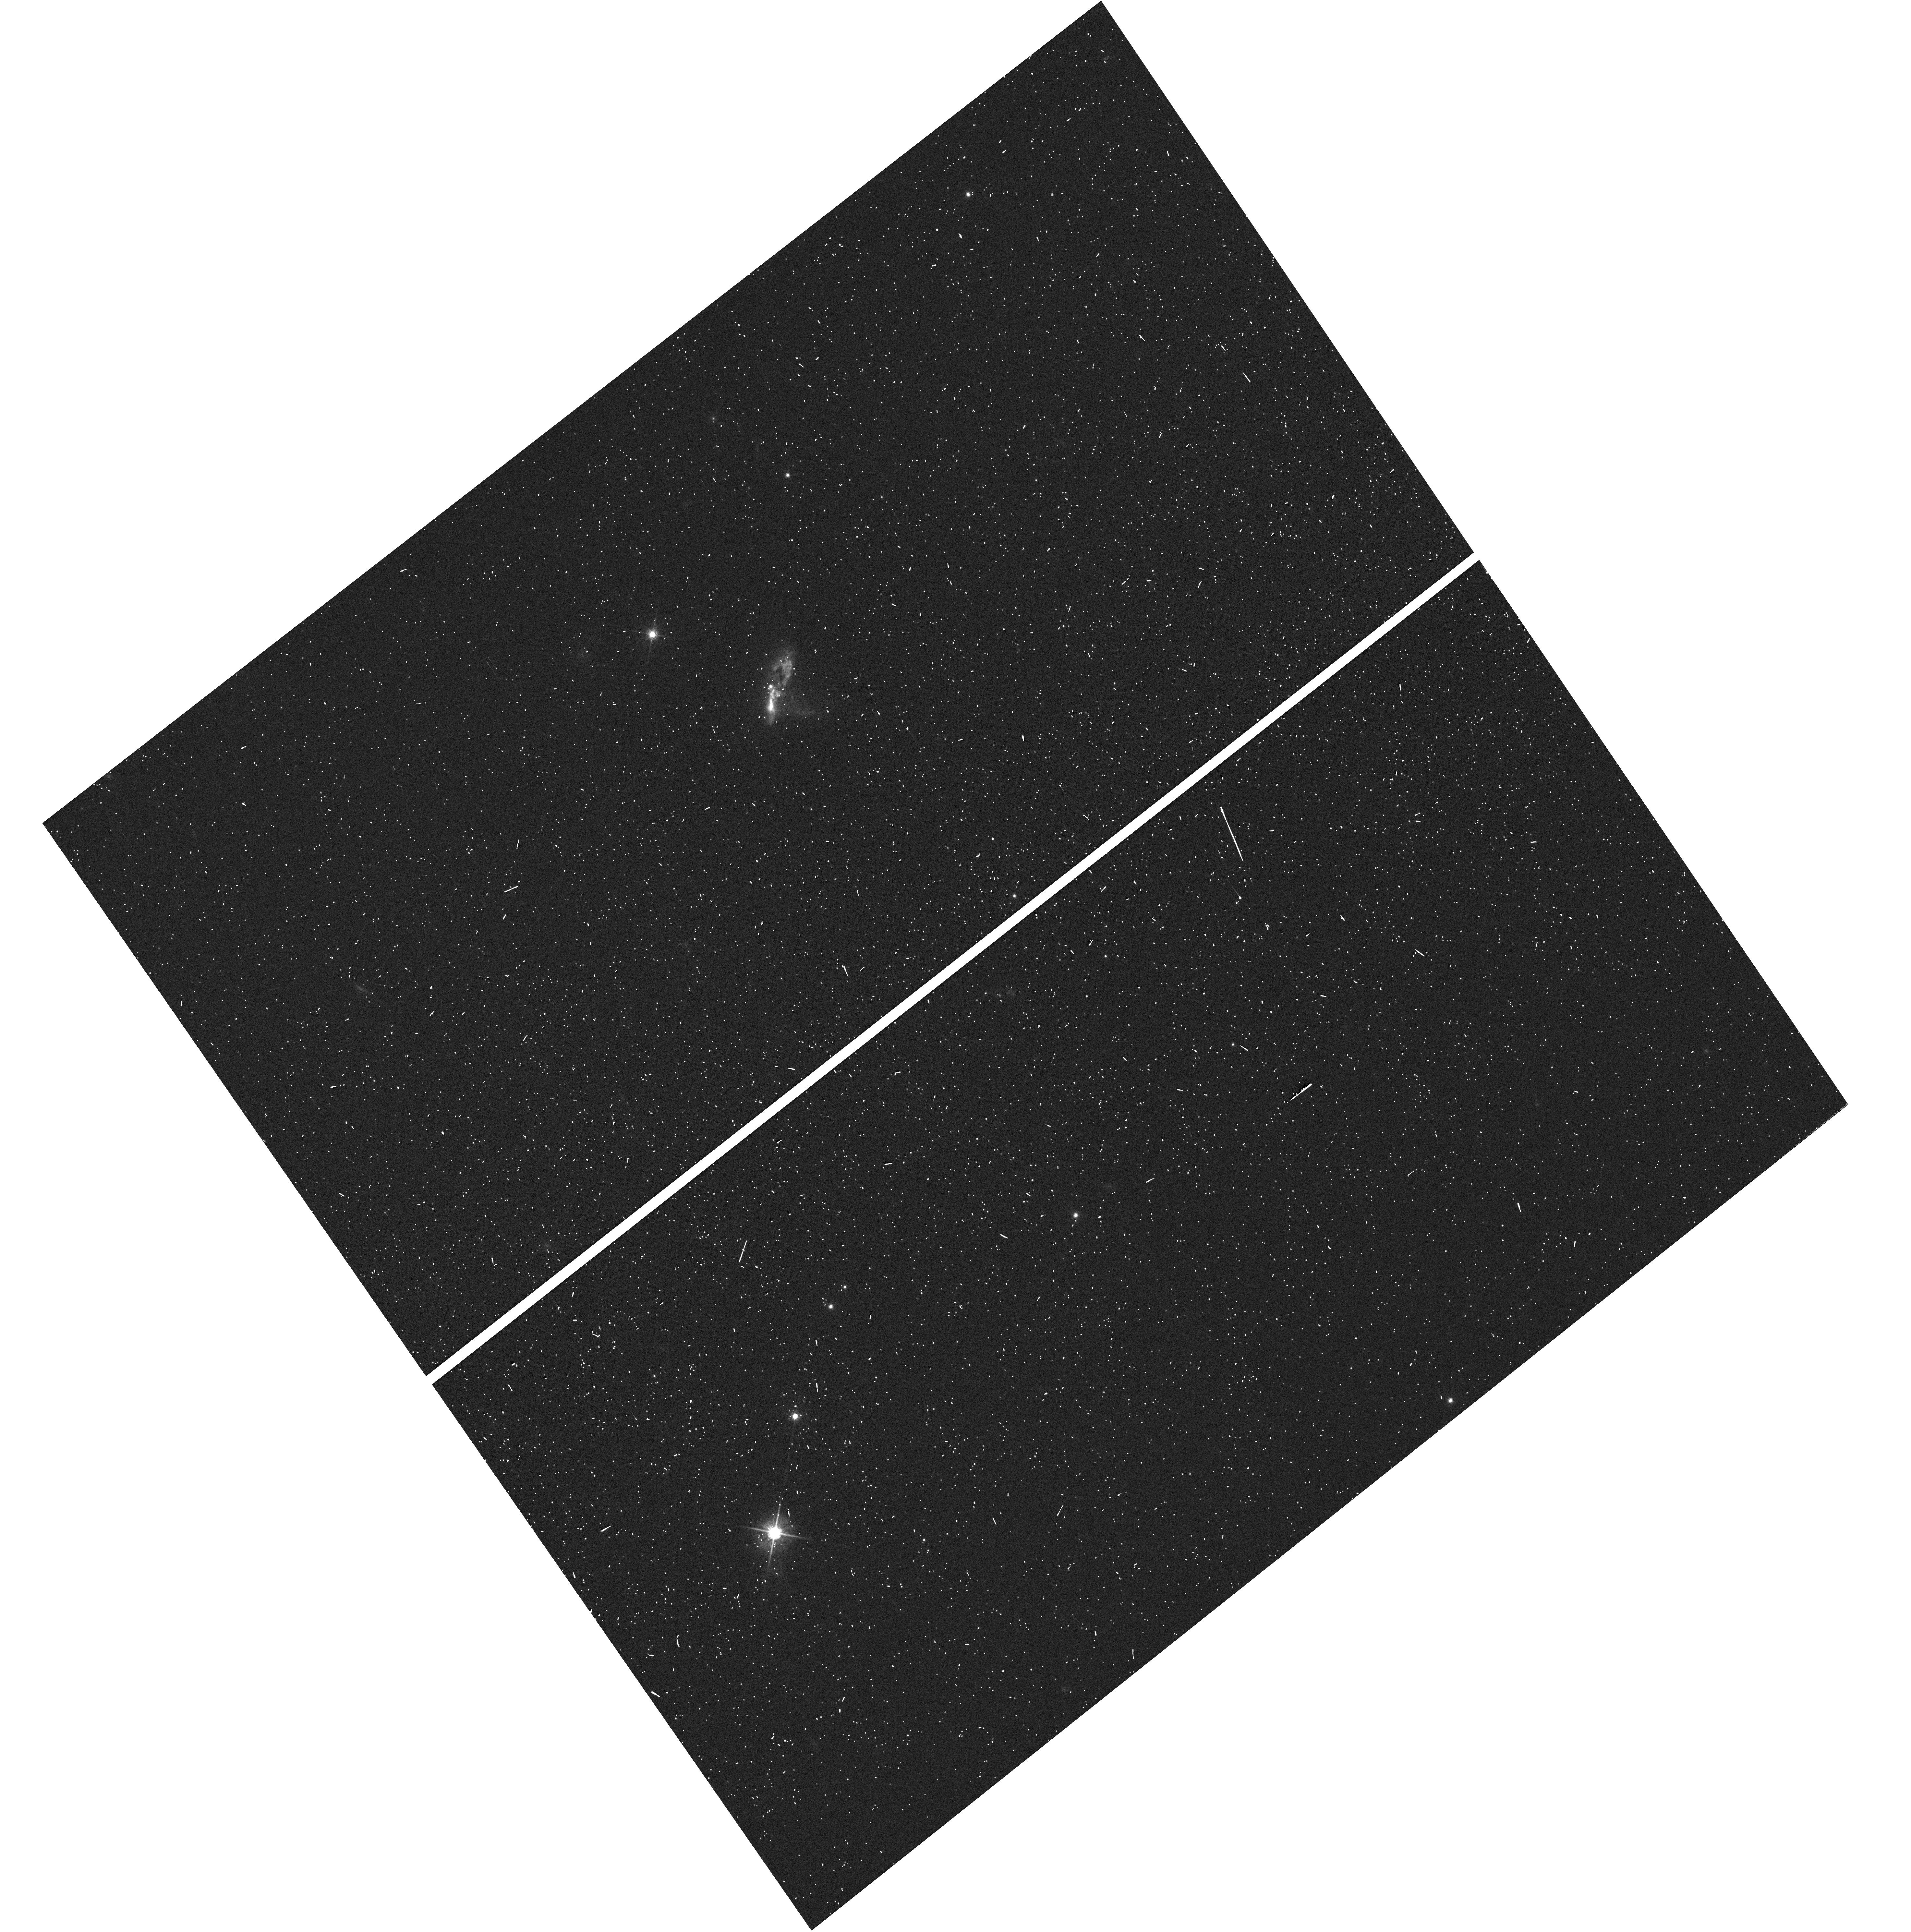
Target: IRAS16474+3430. Instrument: WFC3/UVIS. Filter: F625W. Exposure: 1 min. Observation ID: hst_12533_a2_wfc3_uvis_f625w_ibrma2

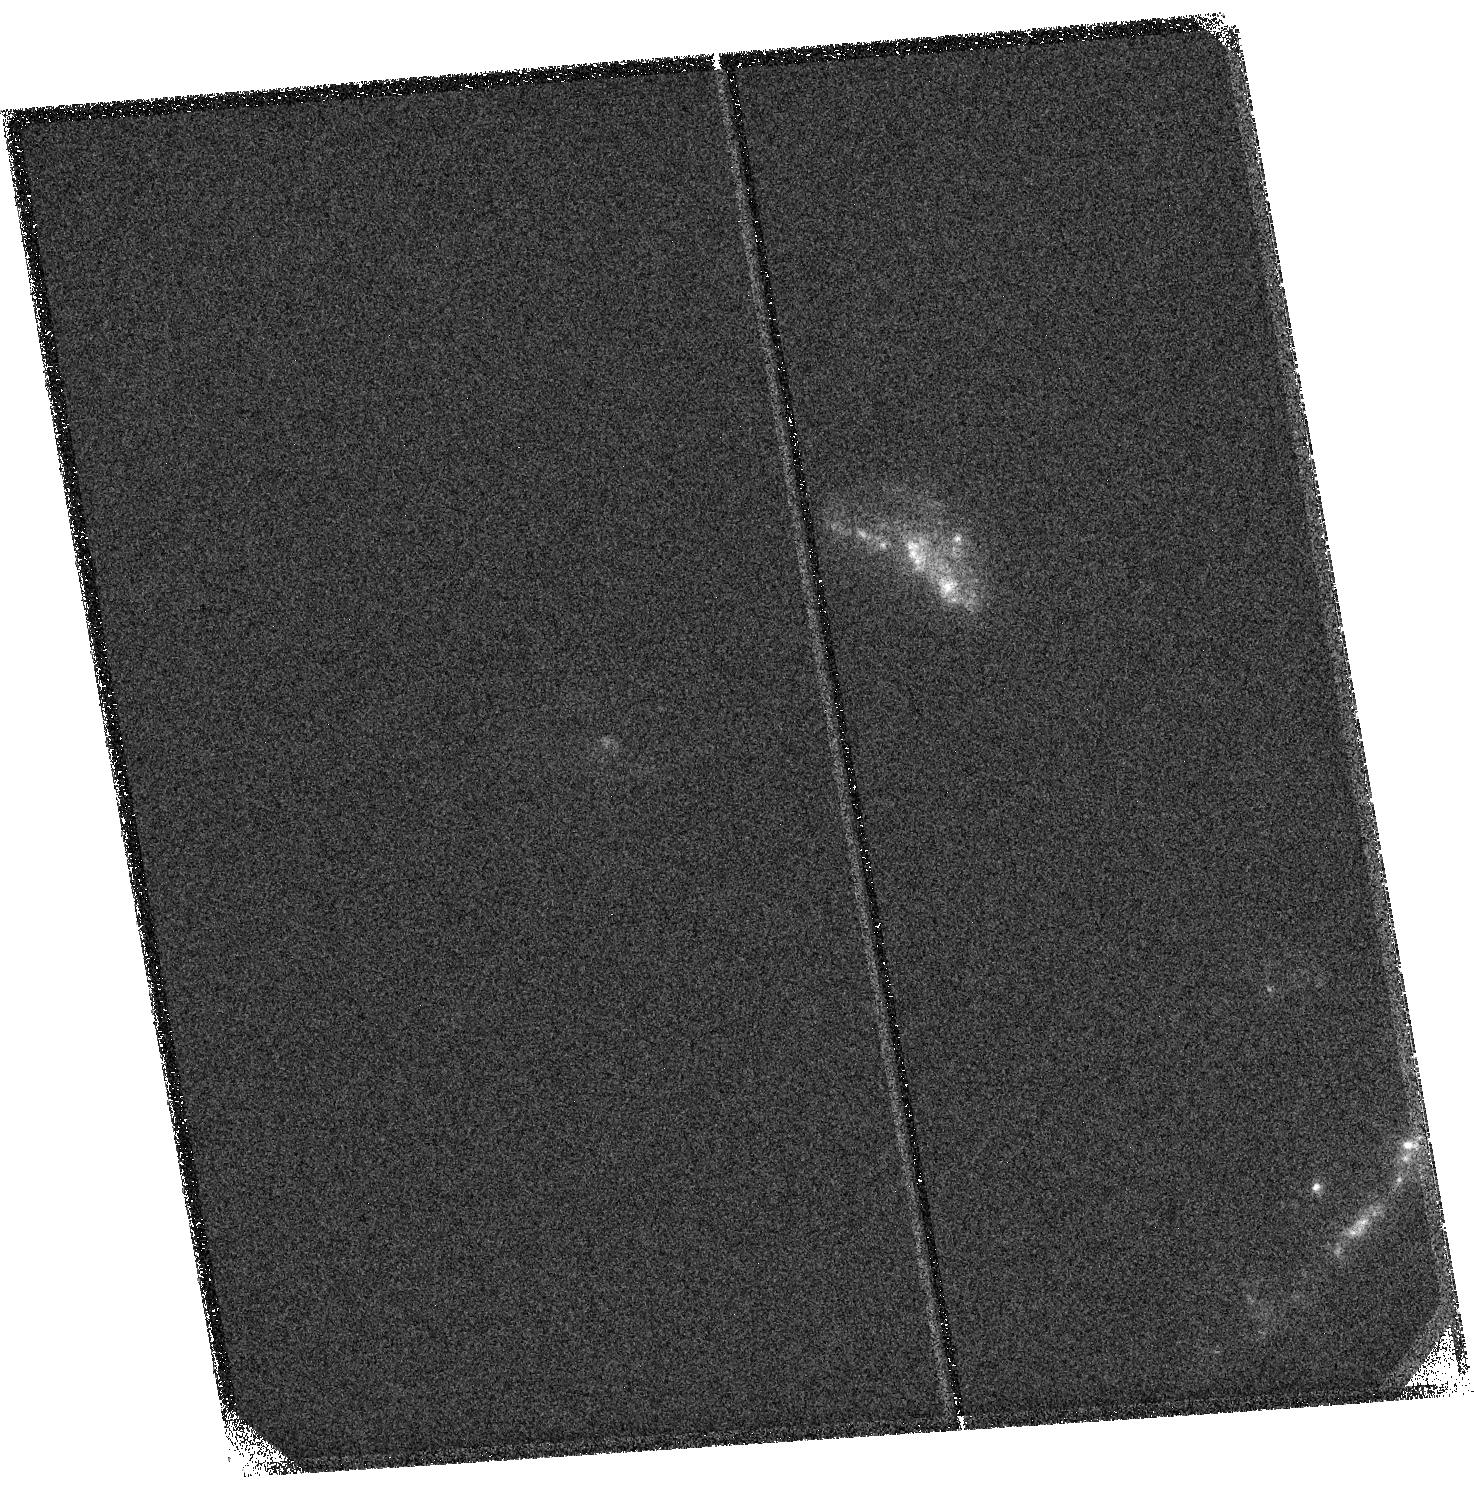
Target: IRAS09583+4714. Instrument: ACS/SBC. Filter: F125LP. Exposure: 16 min. Observation ID: hst_12533_21_acs_sbc_f125lp_jbrm21

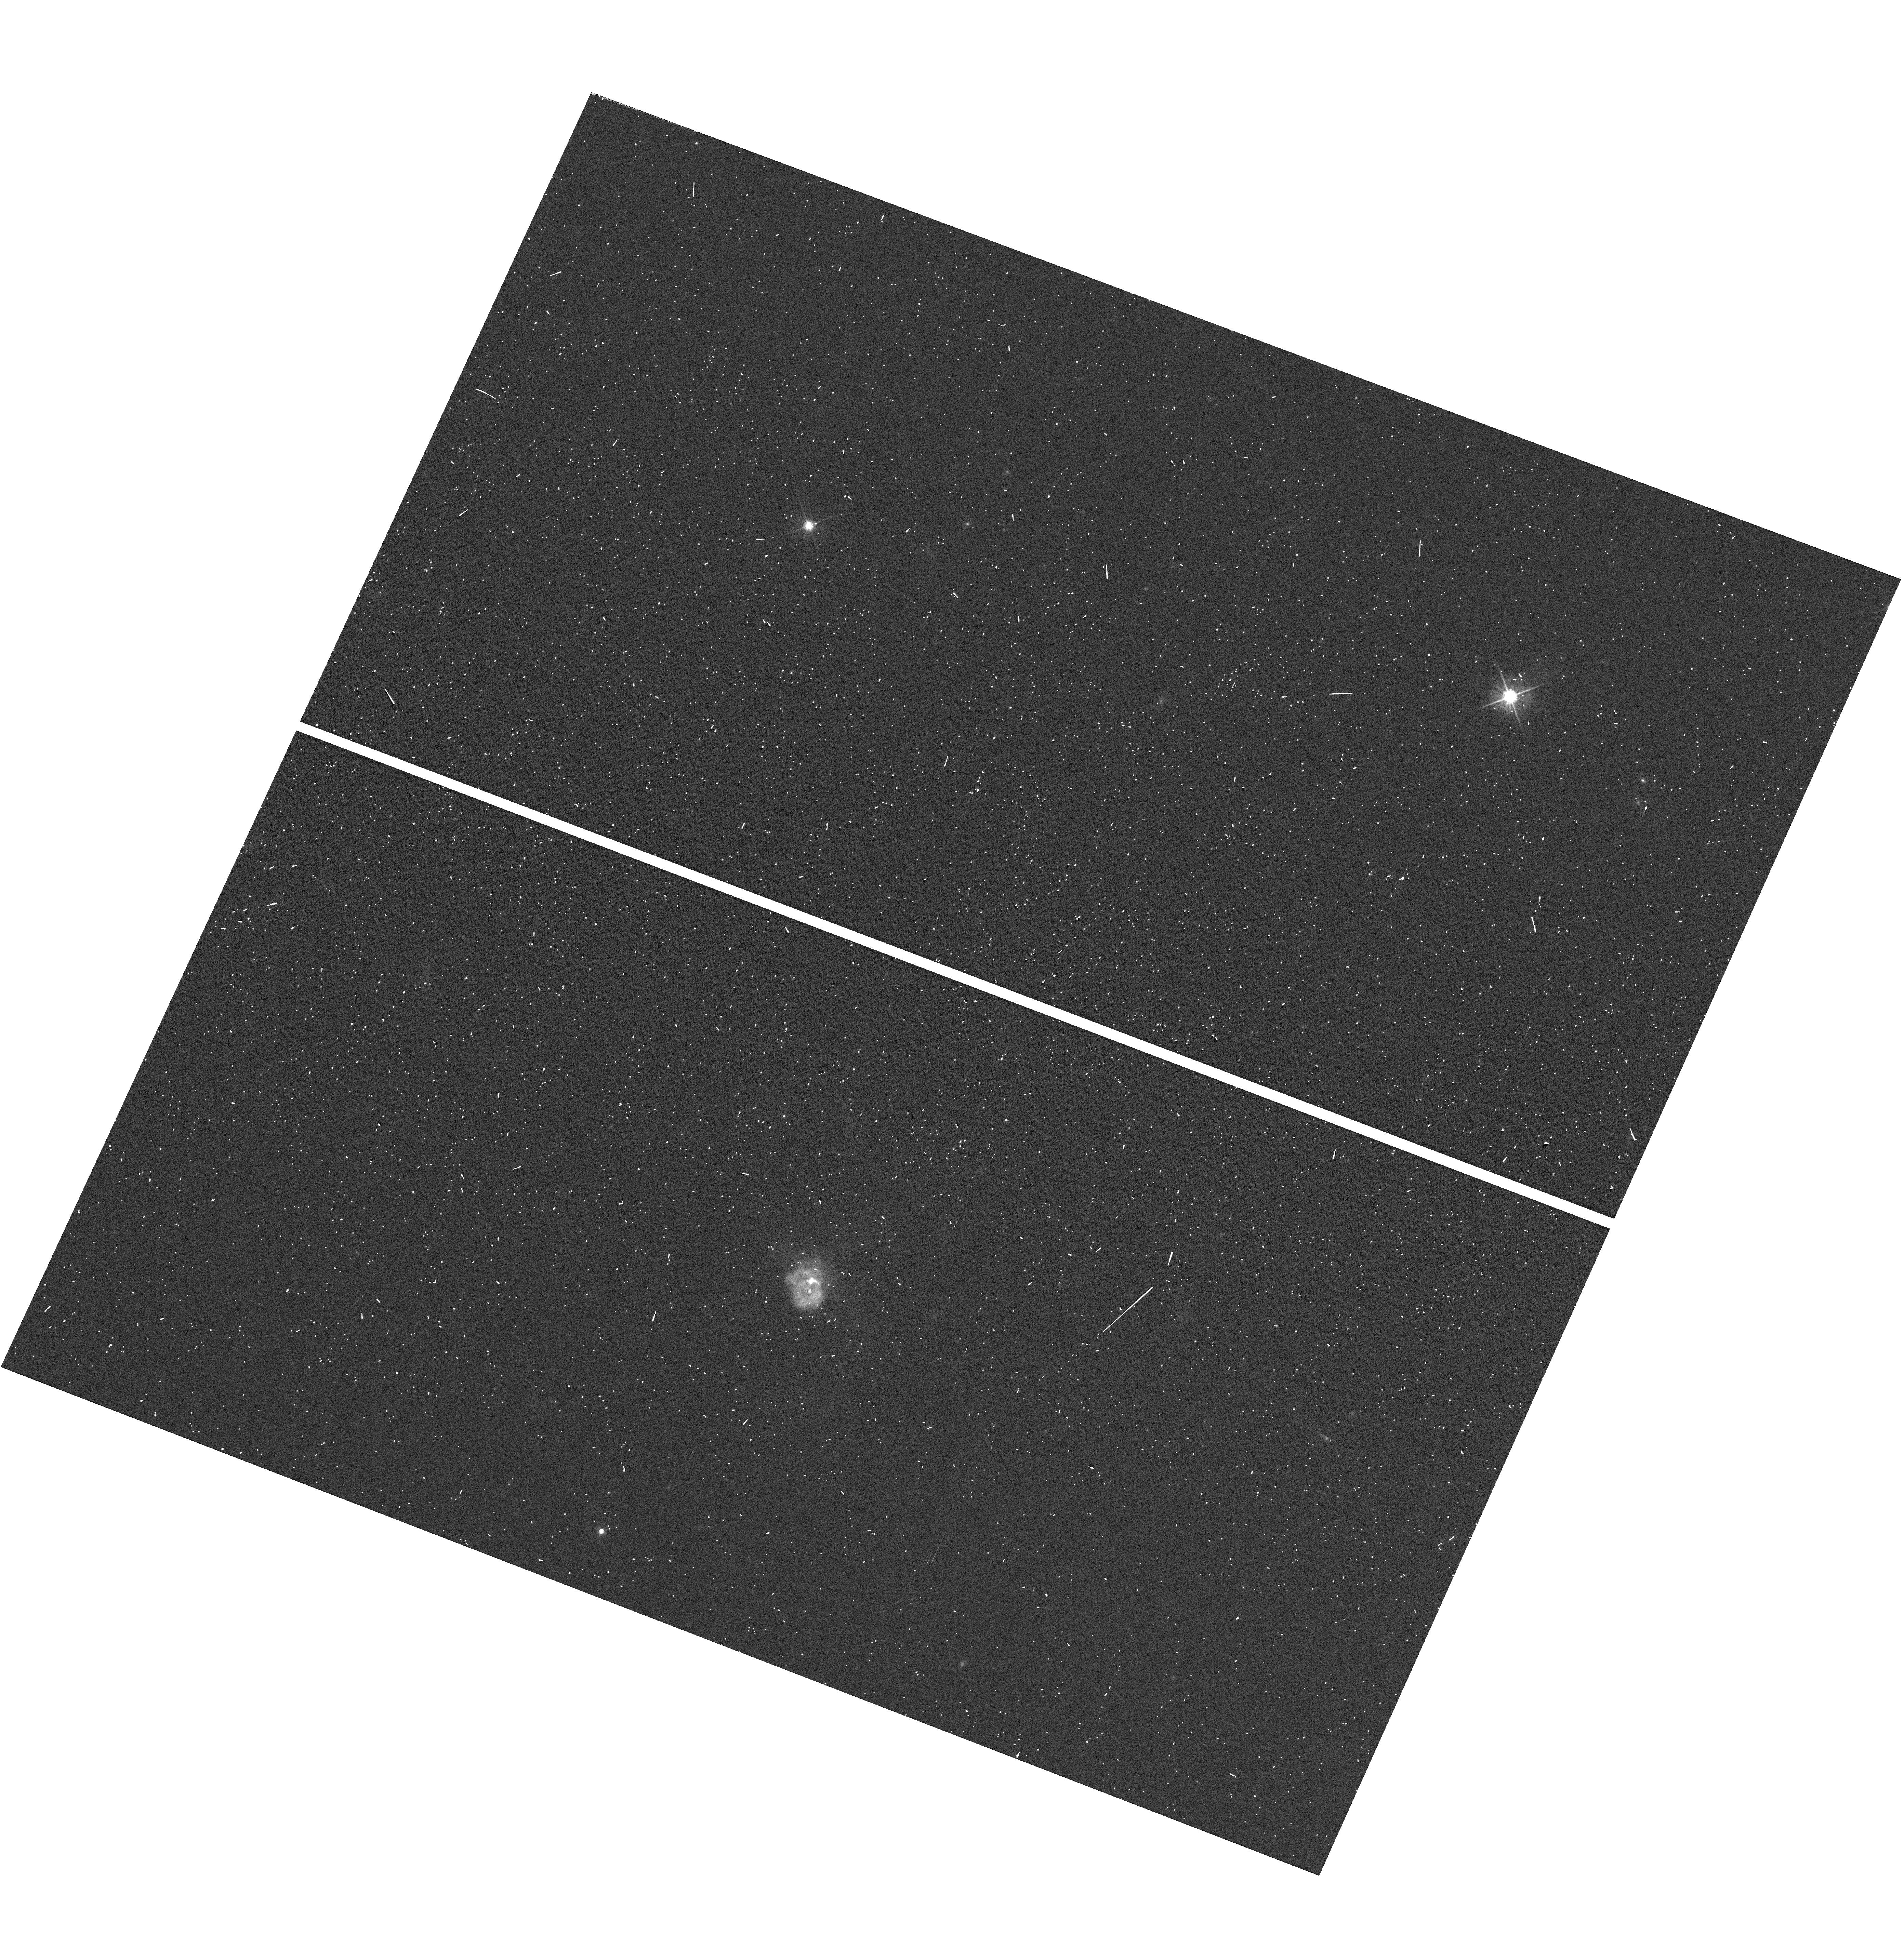
Target: IRAS12071-0444. Instrument: WFC3/UVIS. Filter: F625W. Exposure: 1 min. Observation ID: hst_12533_a9_wfc3_uvis_f625w_ibrma9

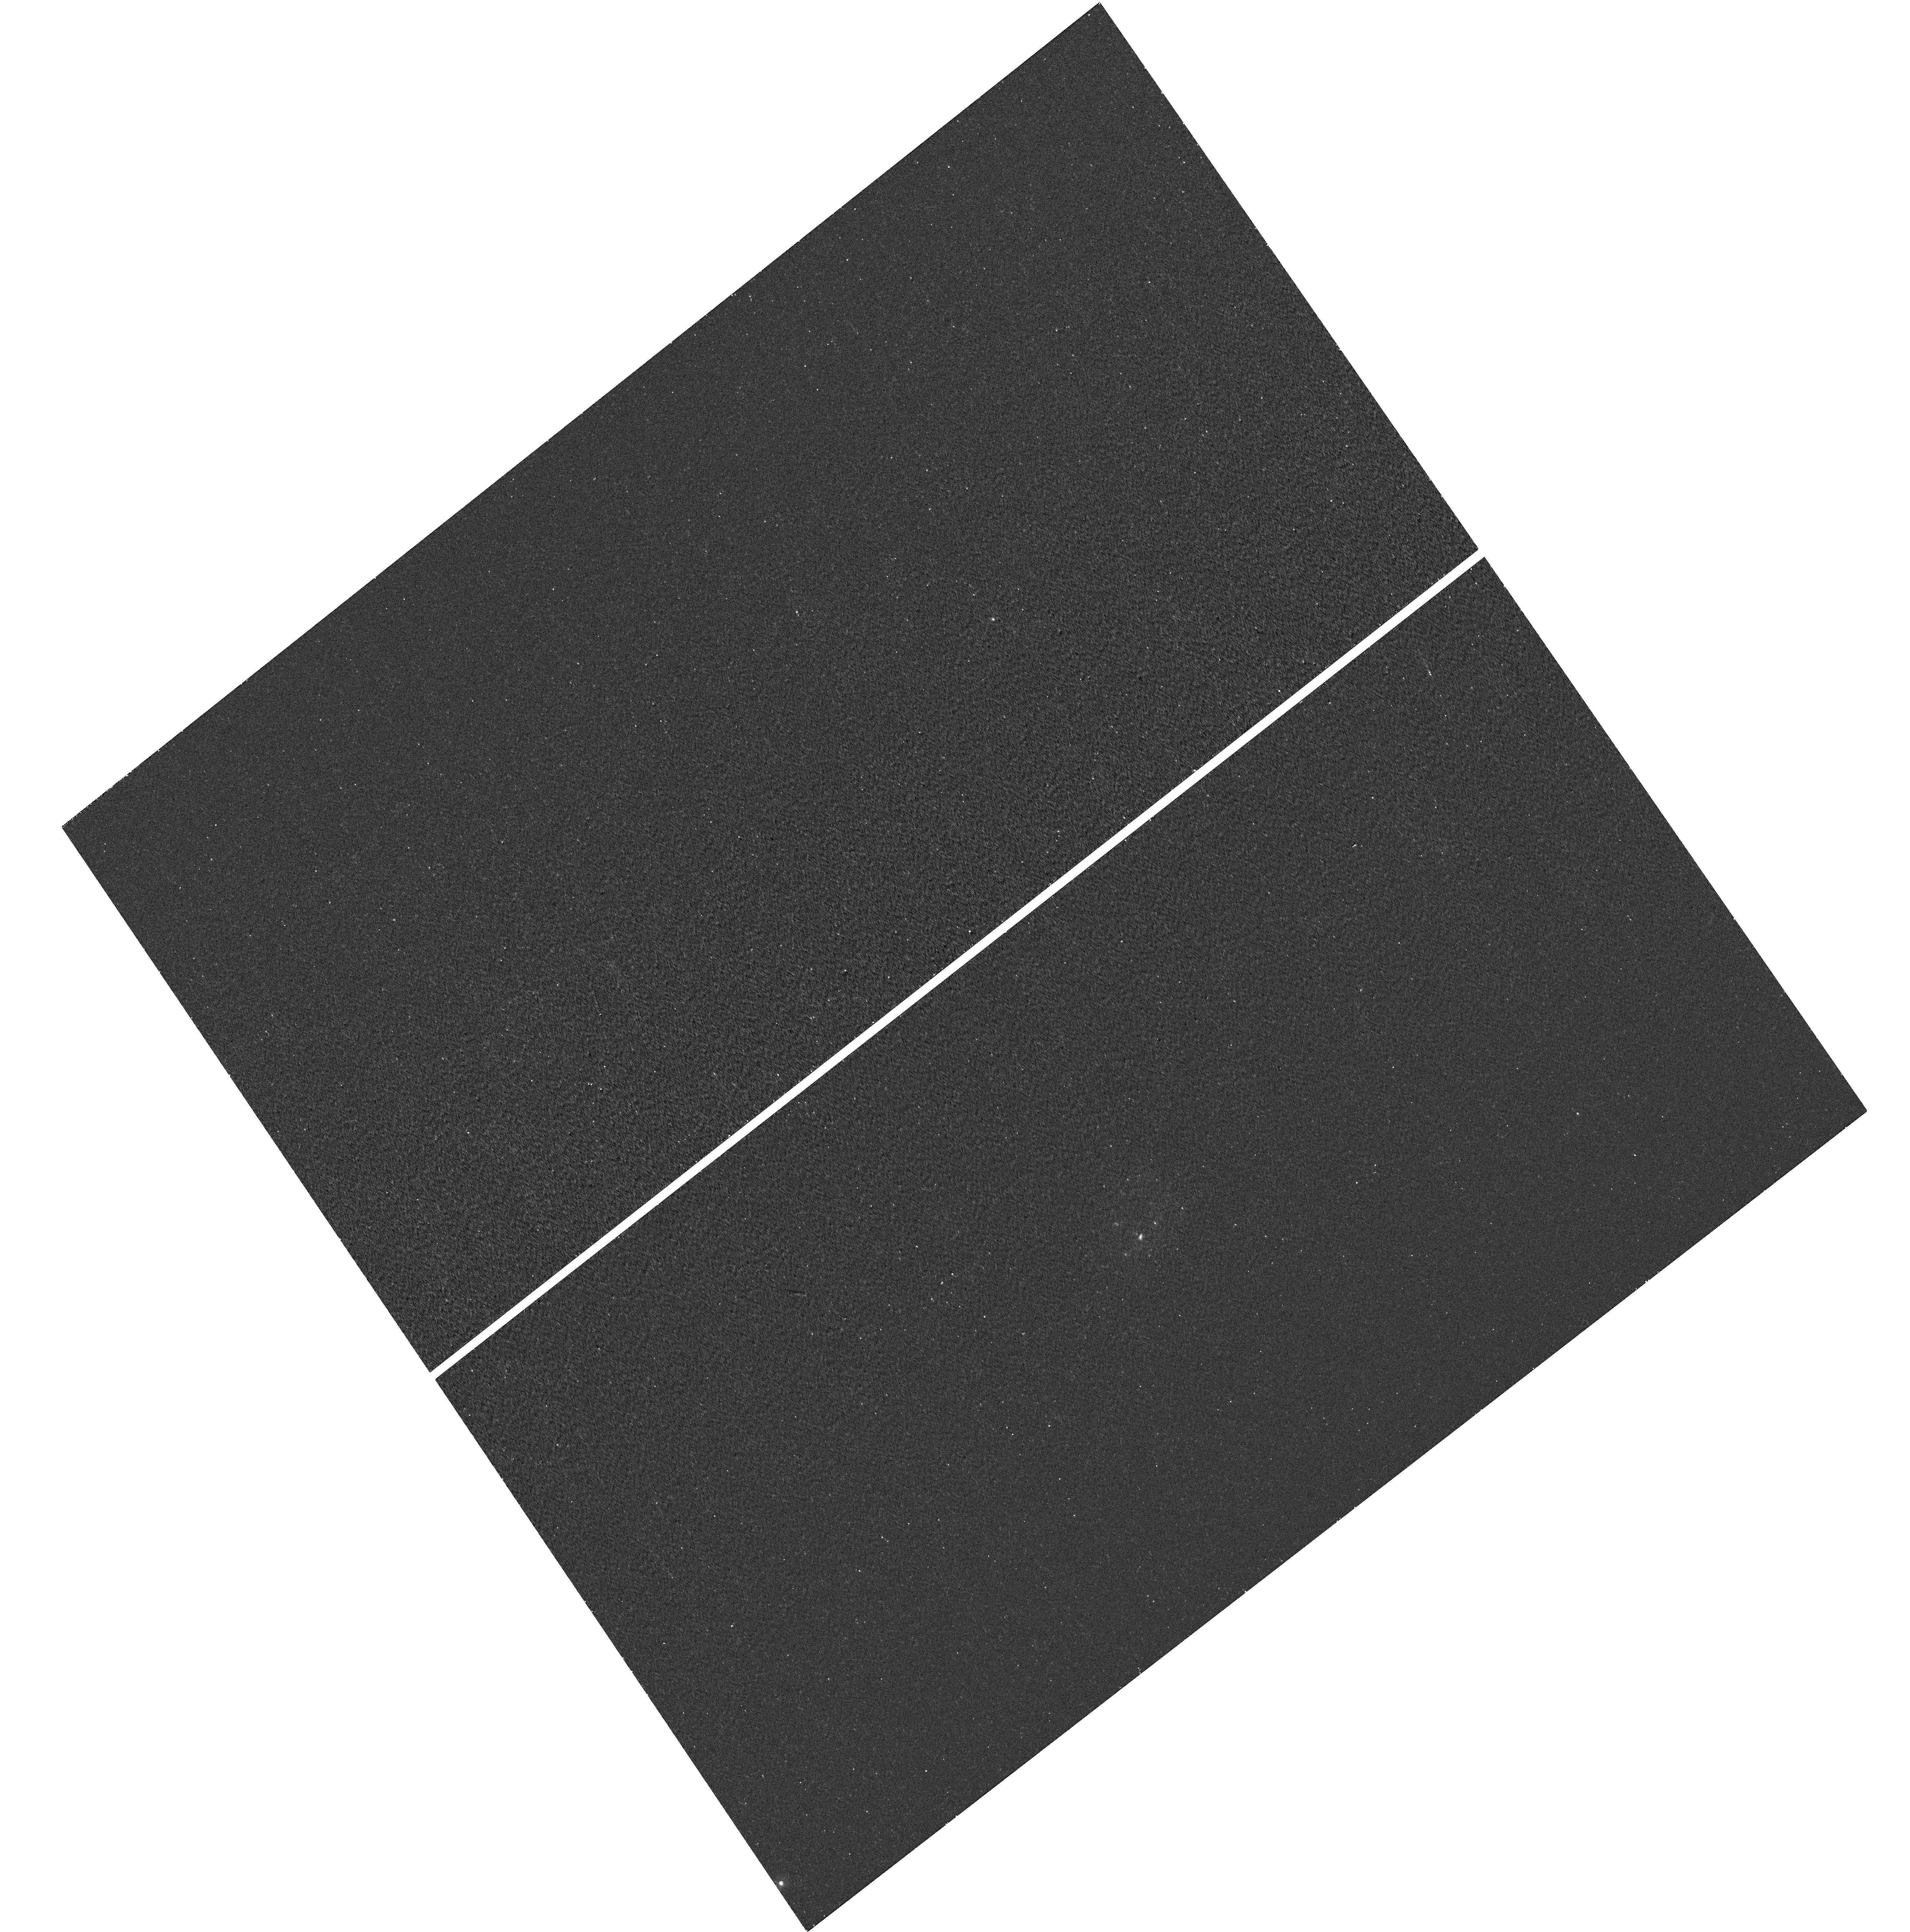
Target: IRAS23365+3604. Instrument: WFC3/UVIS. Filter: F225W. Exposure: 12 min. Observation ID: hst_12533_a3_wfc3_uvis_f225w_ibrma3

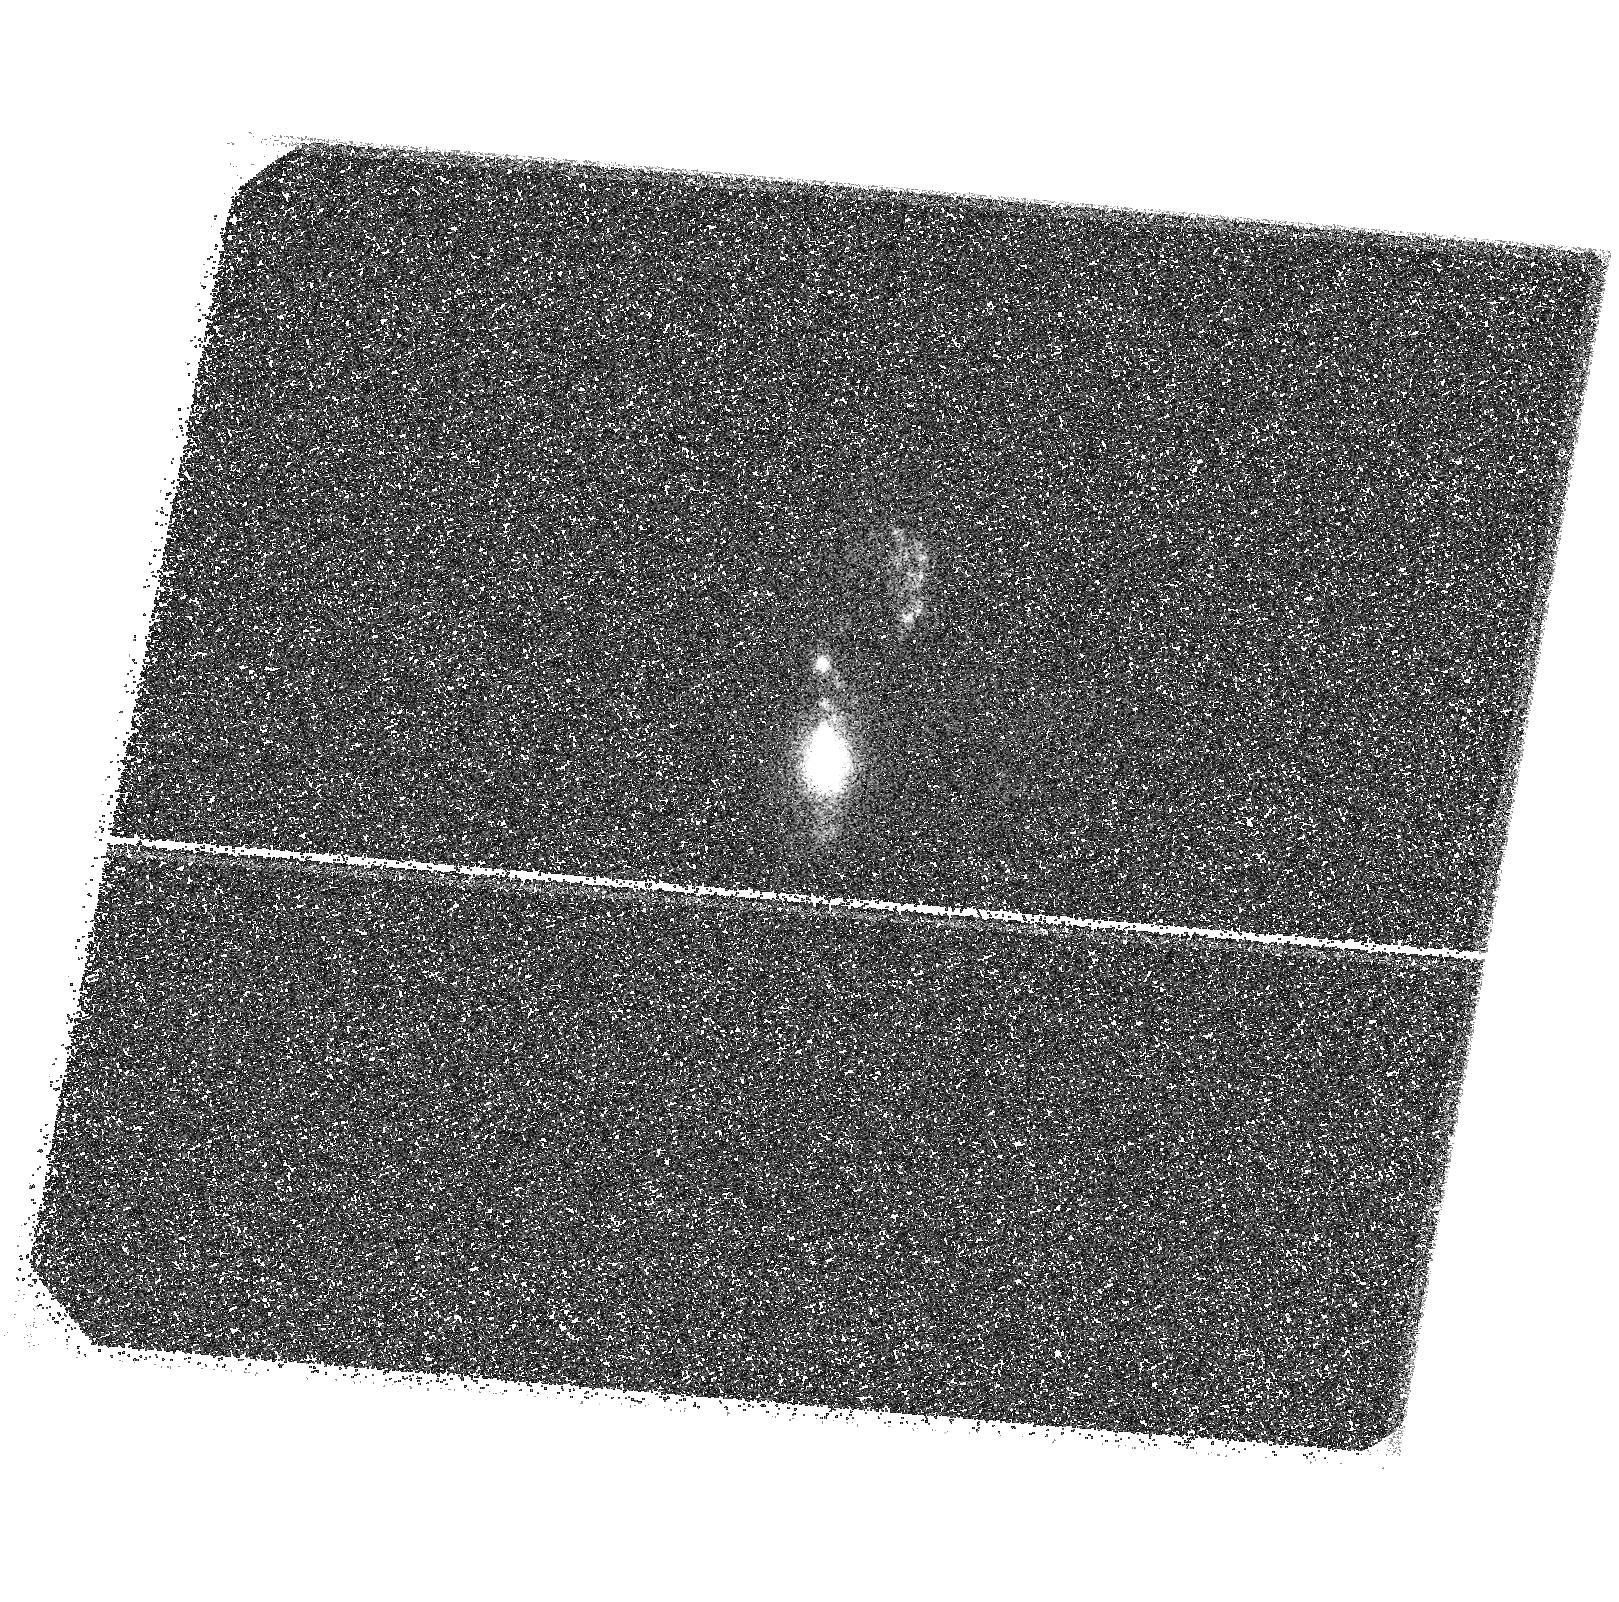
Target: IRAS16474+3430. Instrument: ACS/SBC. Filter: F125LP. Exposure: 16 min. Observation ID: hst_12533_22_acs_sbc_f125lp_jbrm22

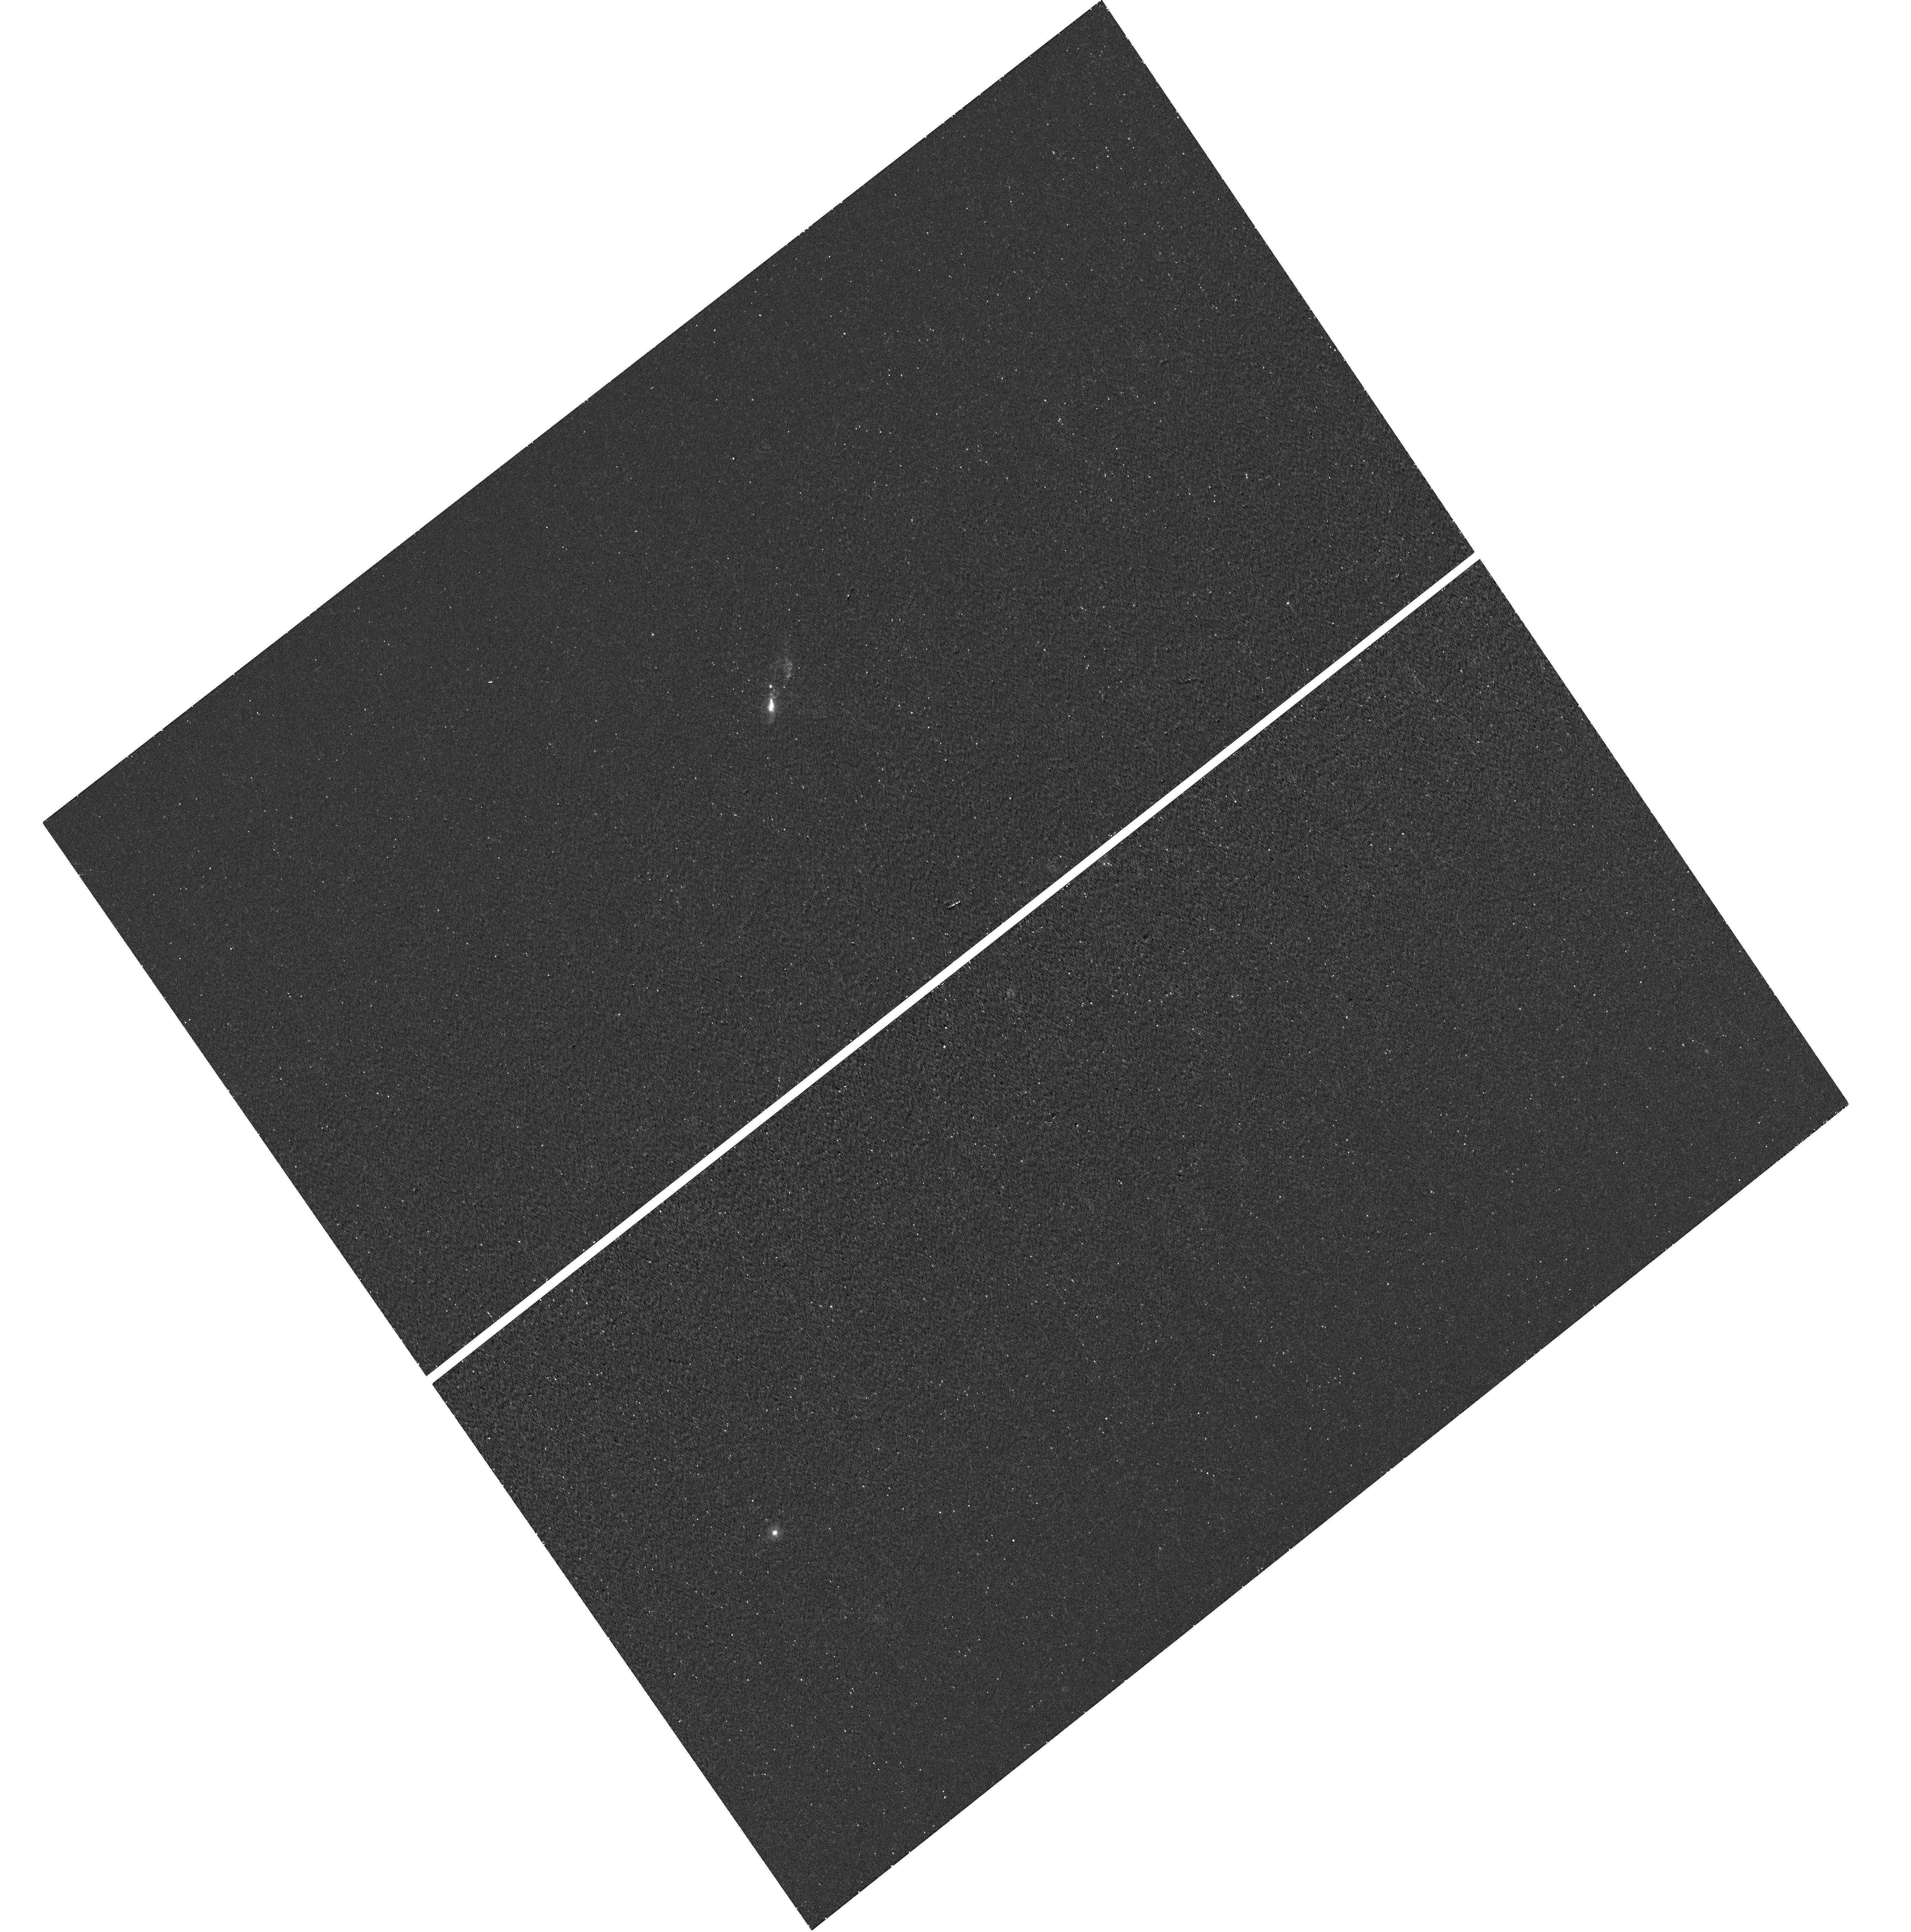
Target: IRAS16474+3430. Instrument: WFC3/UVIS. Filter: F225W. Exposure: 12 min. Observation ID: hst_12533_a2_wfc3_uvis_f225w_ibrma2

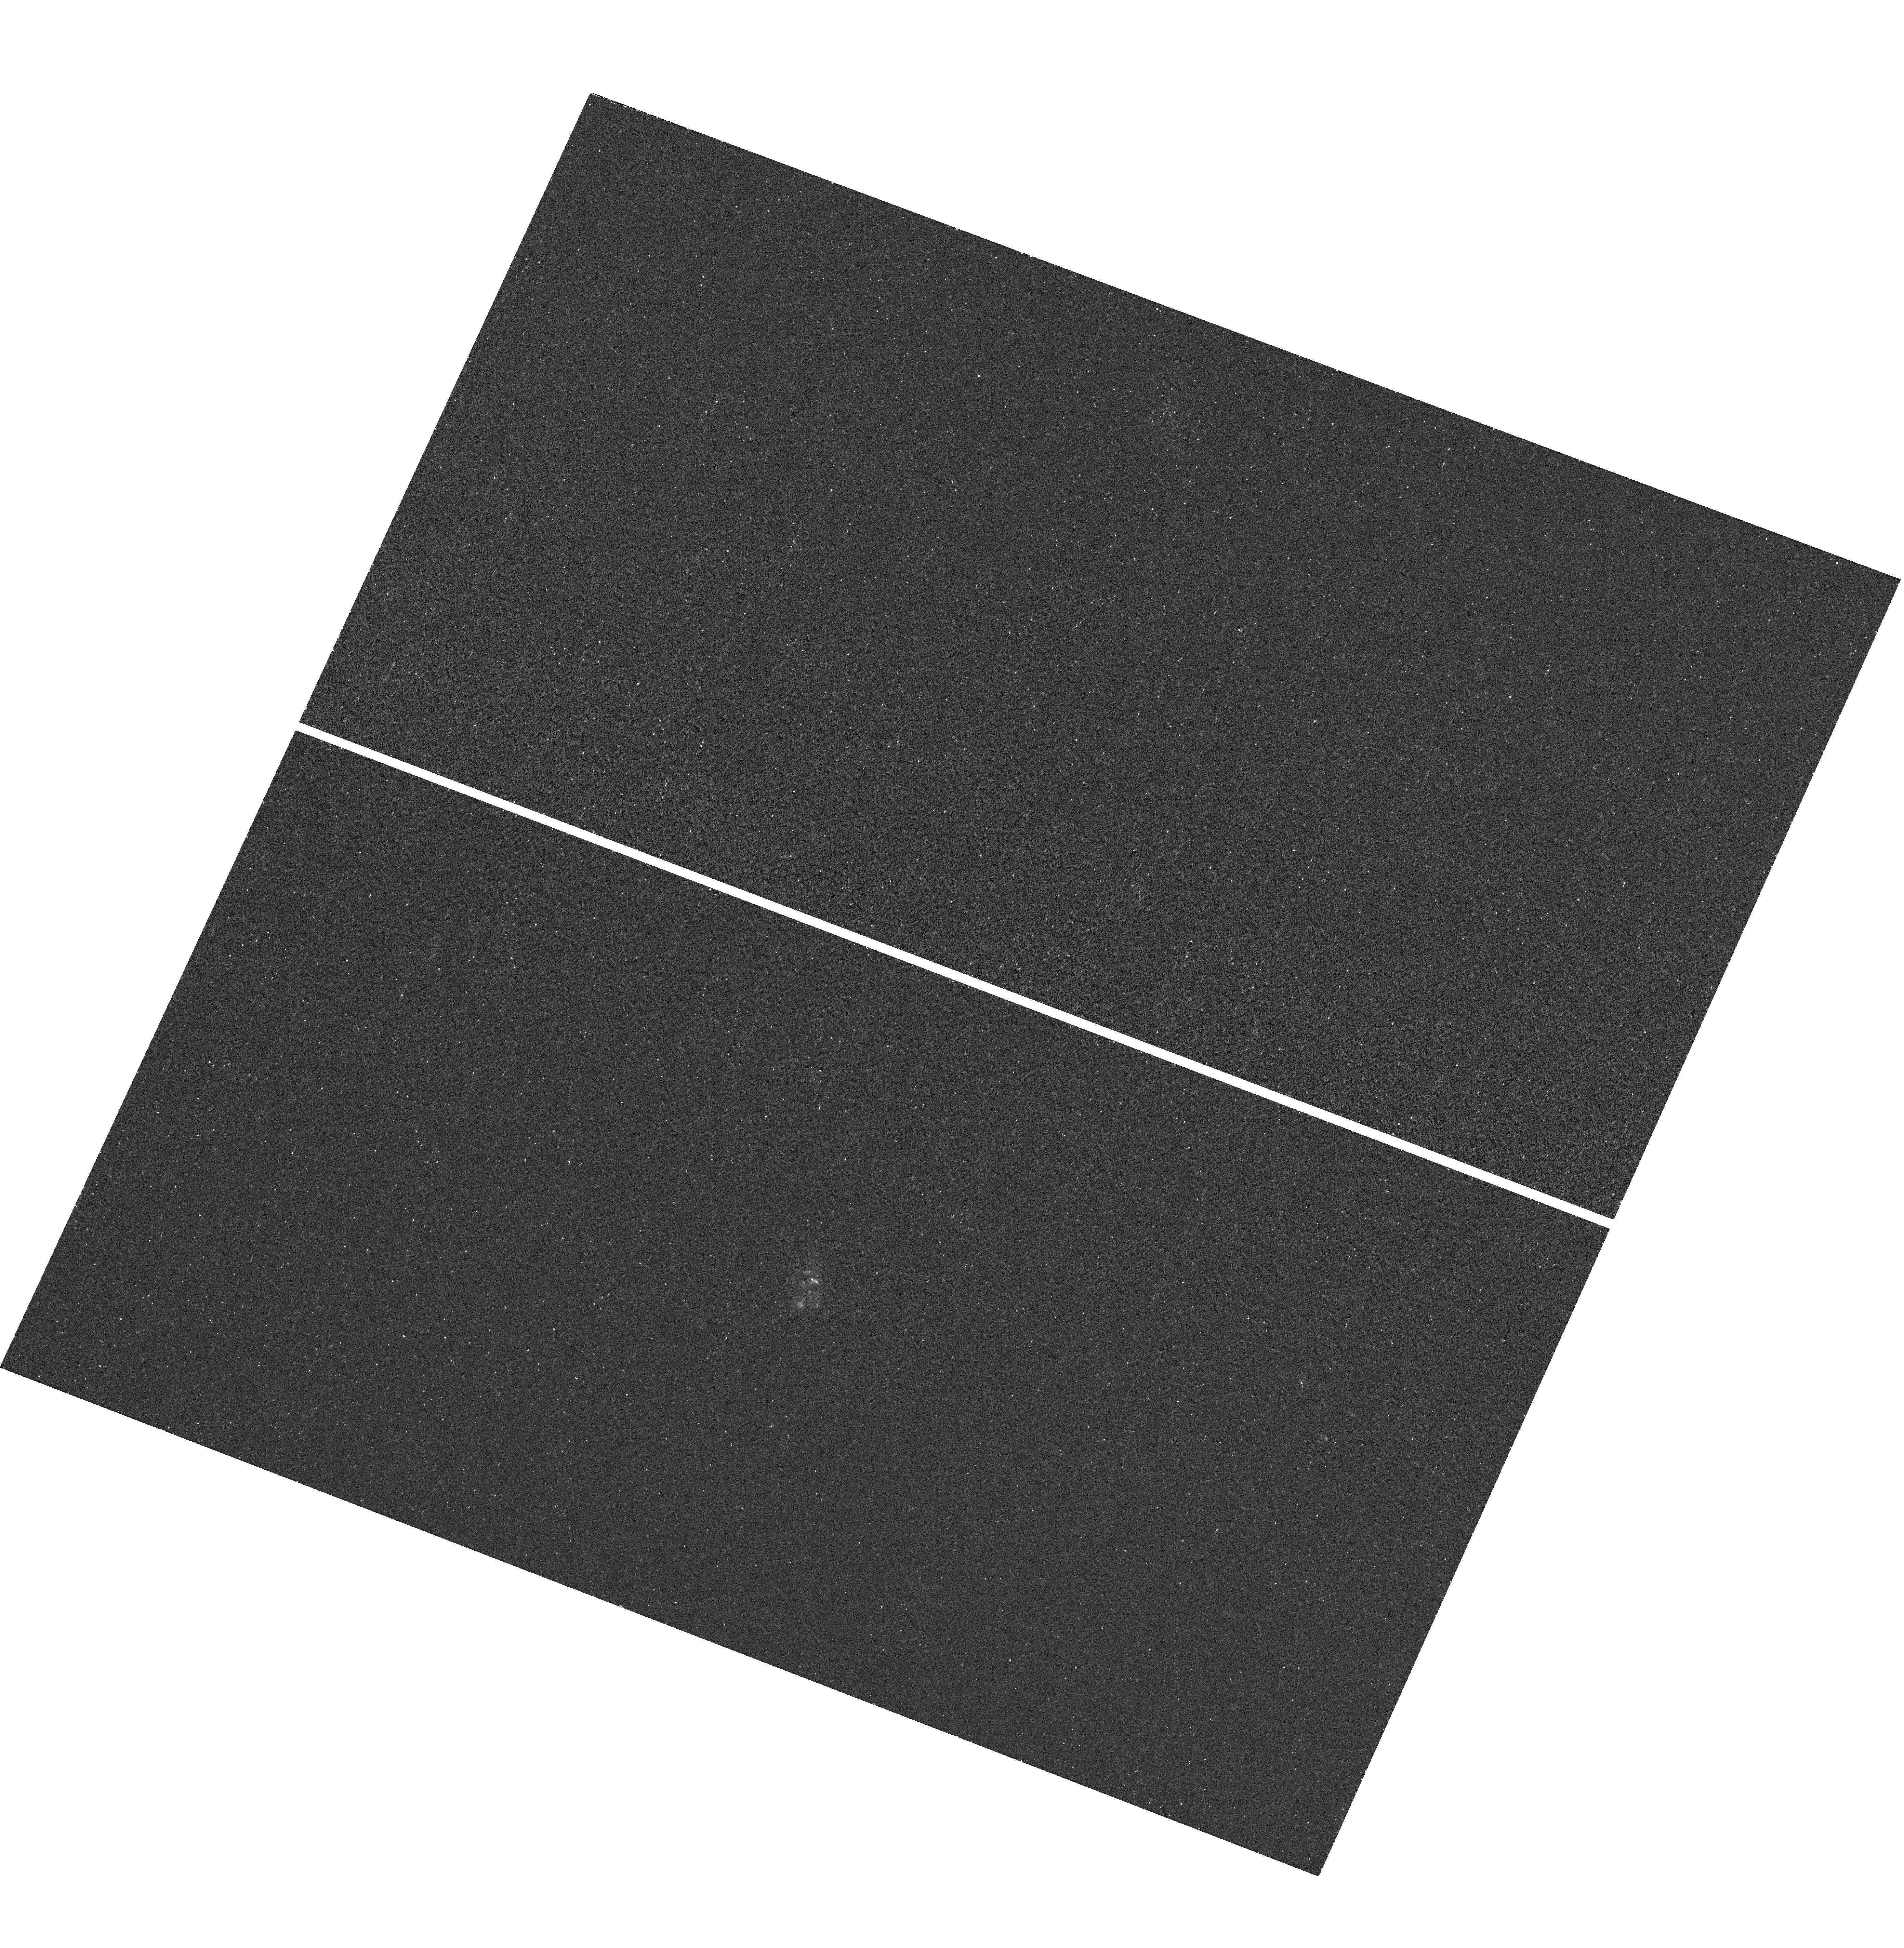
Target: IRAS12071-0444. Instrument: WFC3/UVIS. Filter: F225W. Exposure: 12 min. Observation ID: hst_12533_a9_wfc3_uvis_f225w_ibrma9

Escape of Lyman-Alpha Photons from Dusty Starbursts (PI: Martin, Crystal Linn)

We request COS spectroscopy of sixteen, well-studied Ultraluminous Infrared Galaxies (ULIRGs). Dusty starbursts similar to these galaxies made a very significant contribution to the global star formation rate in the past. Since dust destroys hydrogen Lyman-alpha photons, it came as a great surprise when optical spectroscopy of dusty, high-redshift galaxies revealed hydrogen Lyman-alpha (LyA) emission. Ironically, less is directly known about the LyA emission properties of dusty galaxies nearby; but only in nearby galaxies like ULIRGs can the physical properties -- gas kinematics and dust content -- that determine the LyA escape fraction be examined in detail. Studying LyA radiative transfer in the local laboratories afforded by nearby ULIRGs is therefore critical to improving our understanding of LyA radiative transfer in dusty galaxies. This local calibration is critical because the LyA emission properties of galaxies provide much of our information about galaxy evolution at the highest redshifts.